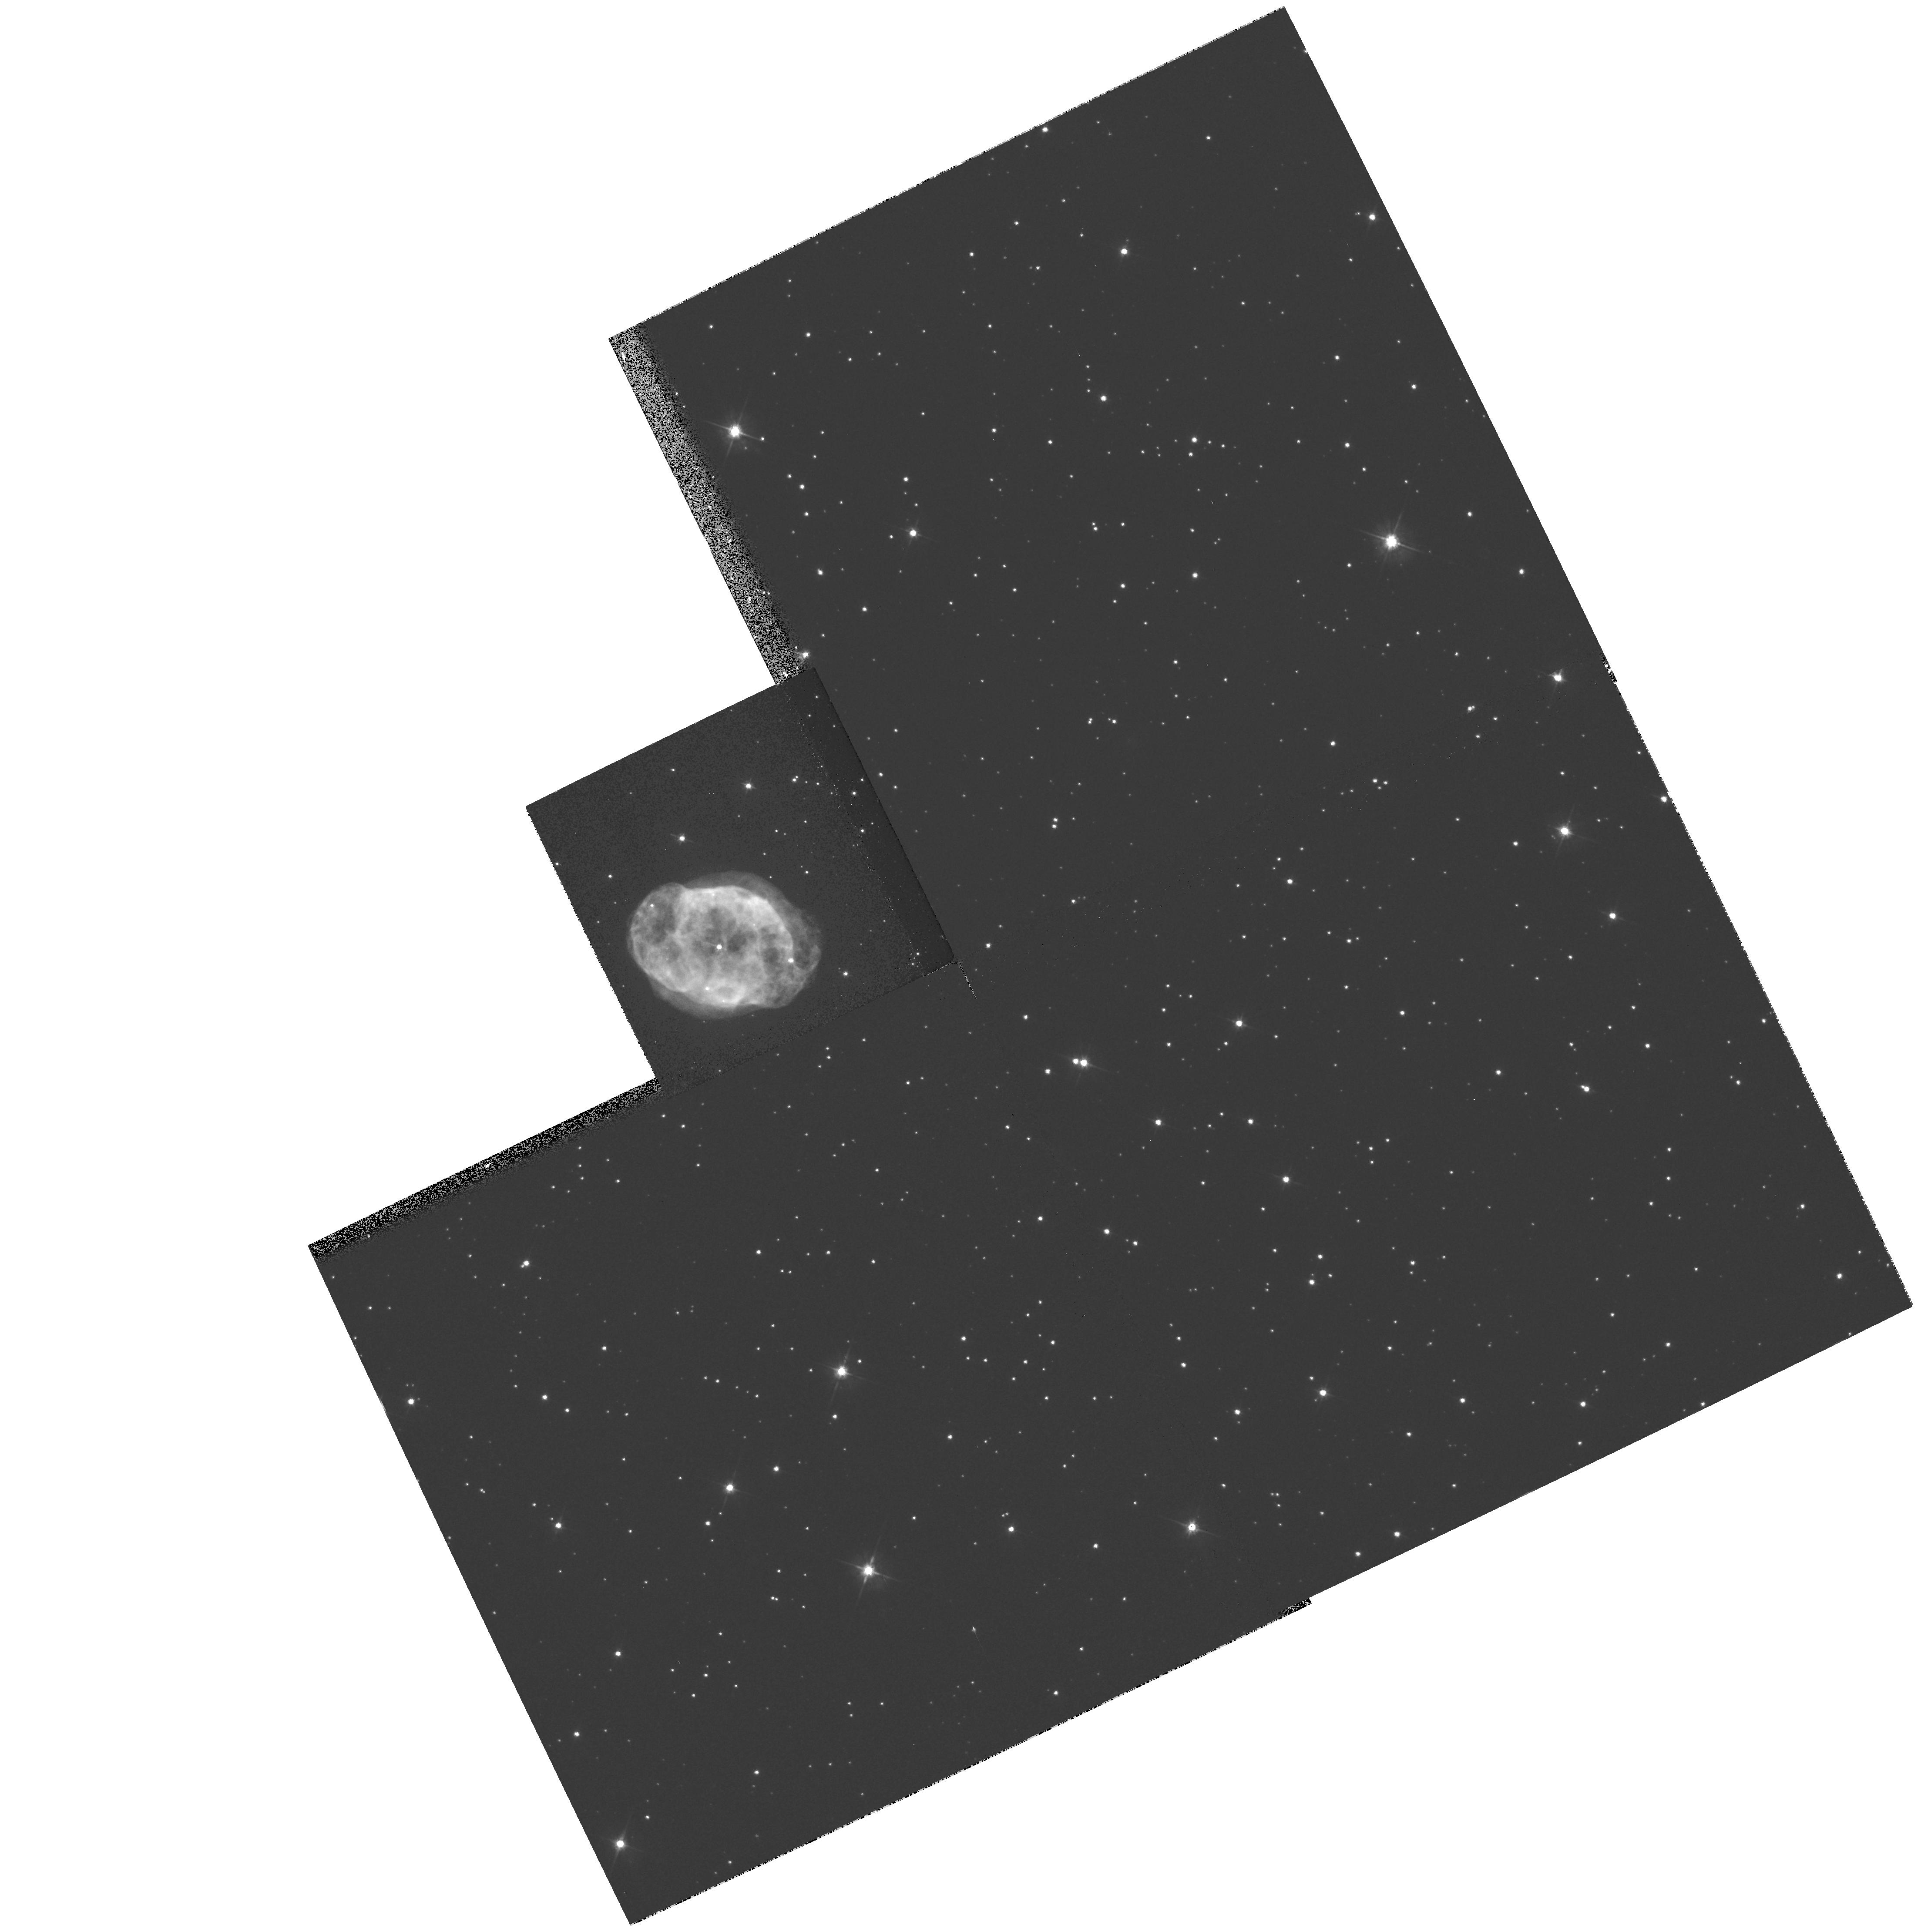
Target: IC4663. Instrument: WFPC2/PC. Filter: F555W. Exposure: 5 min. Observation ID: hst_7501_65_wfpc2_pc_f555w_u4js65

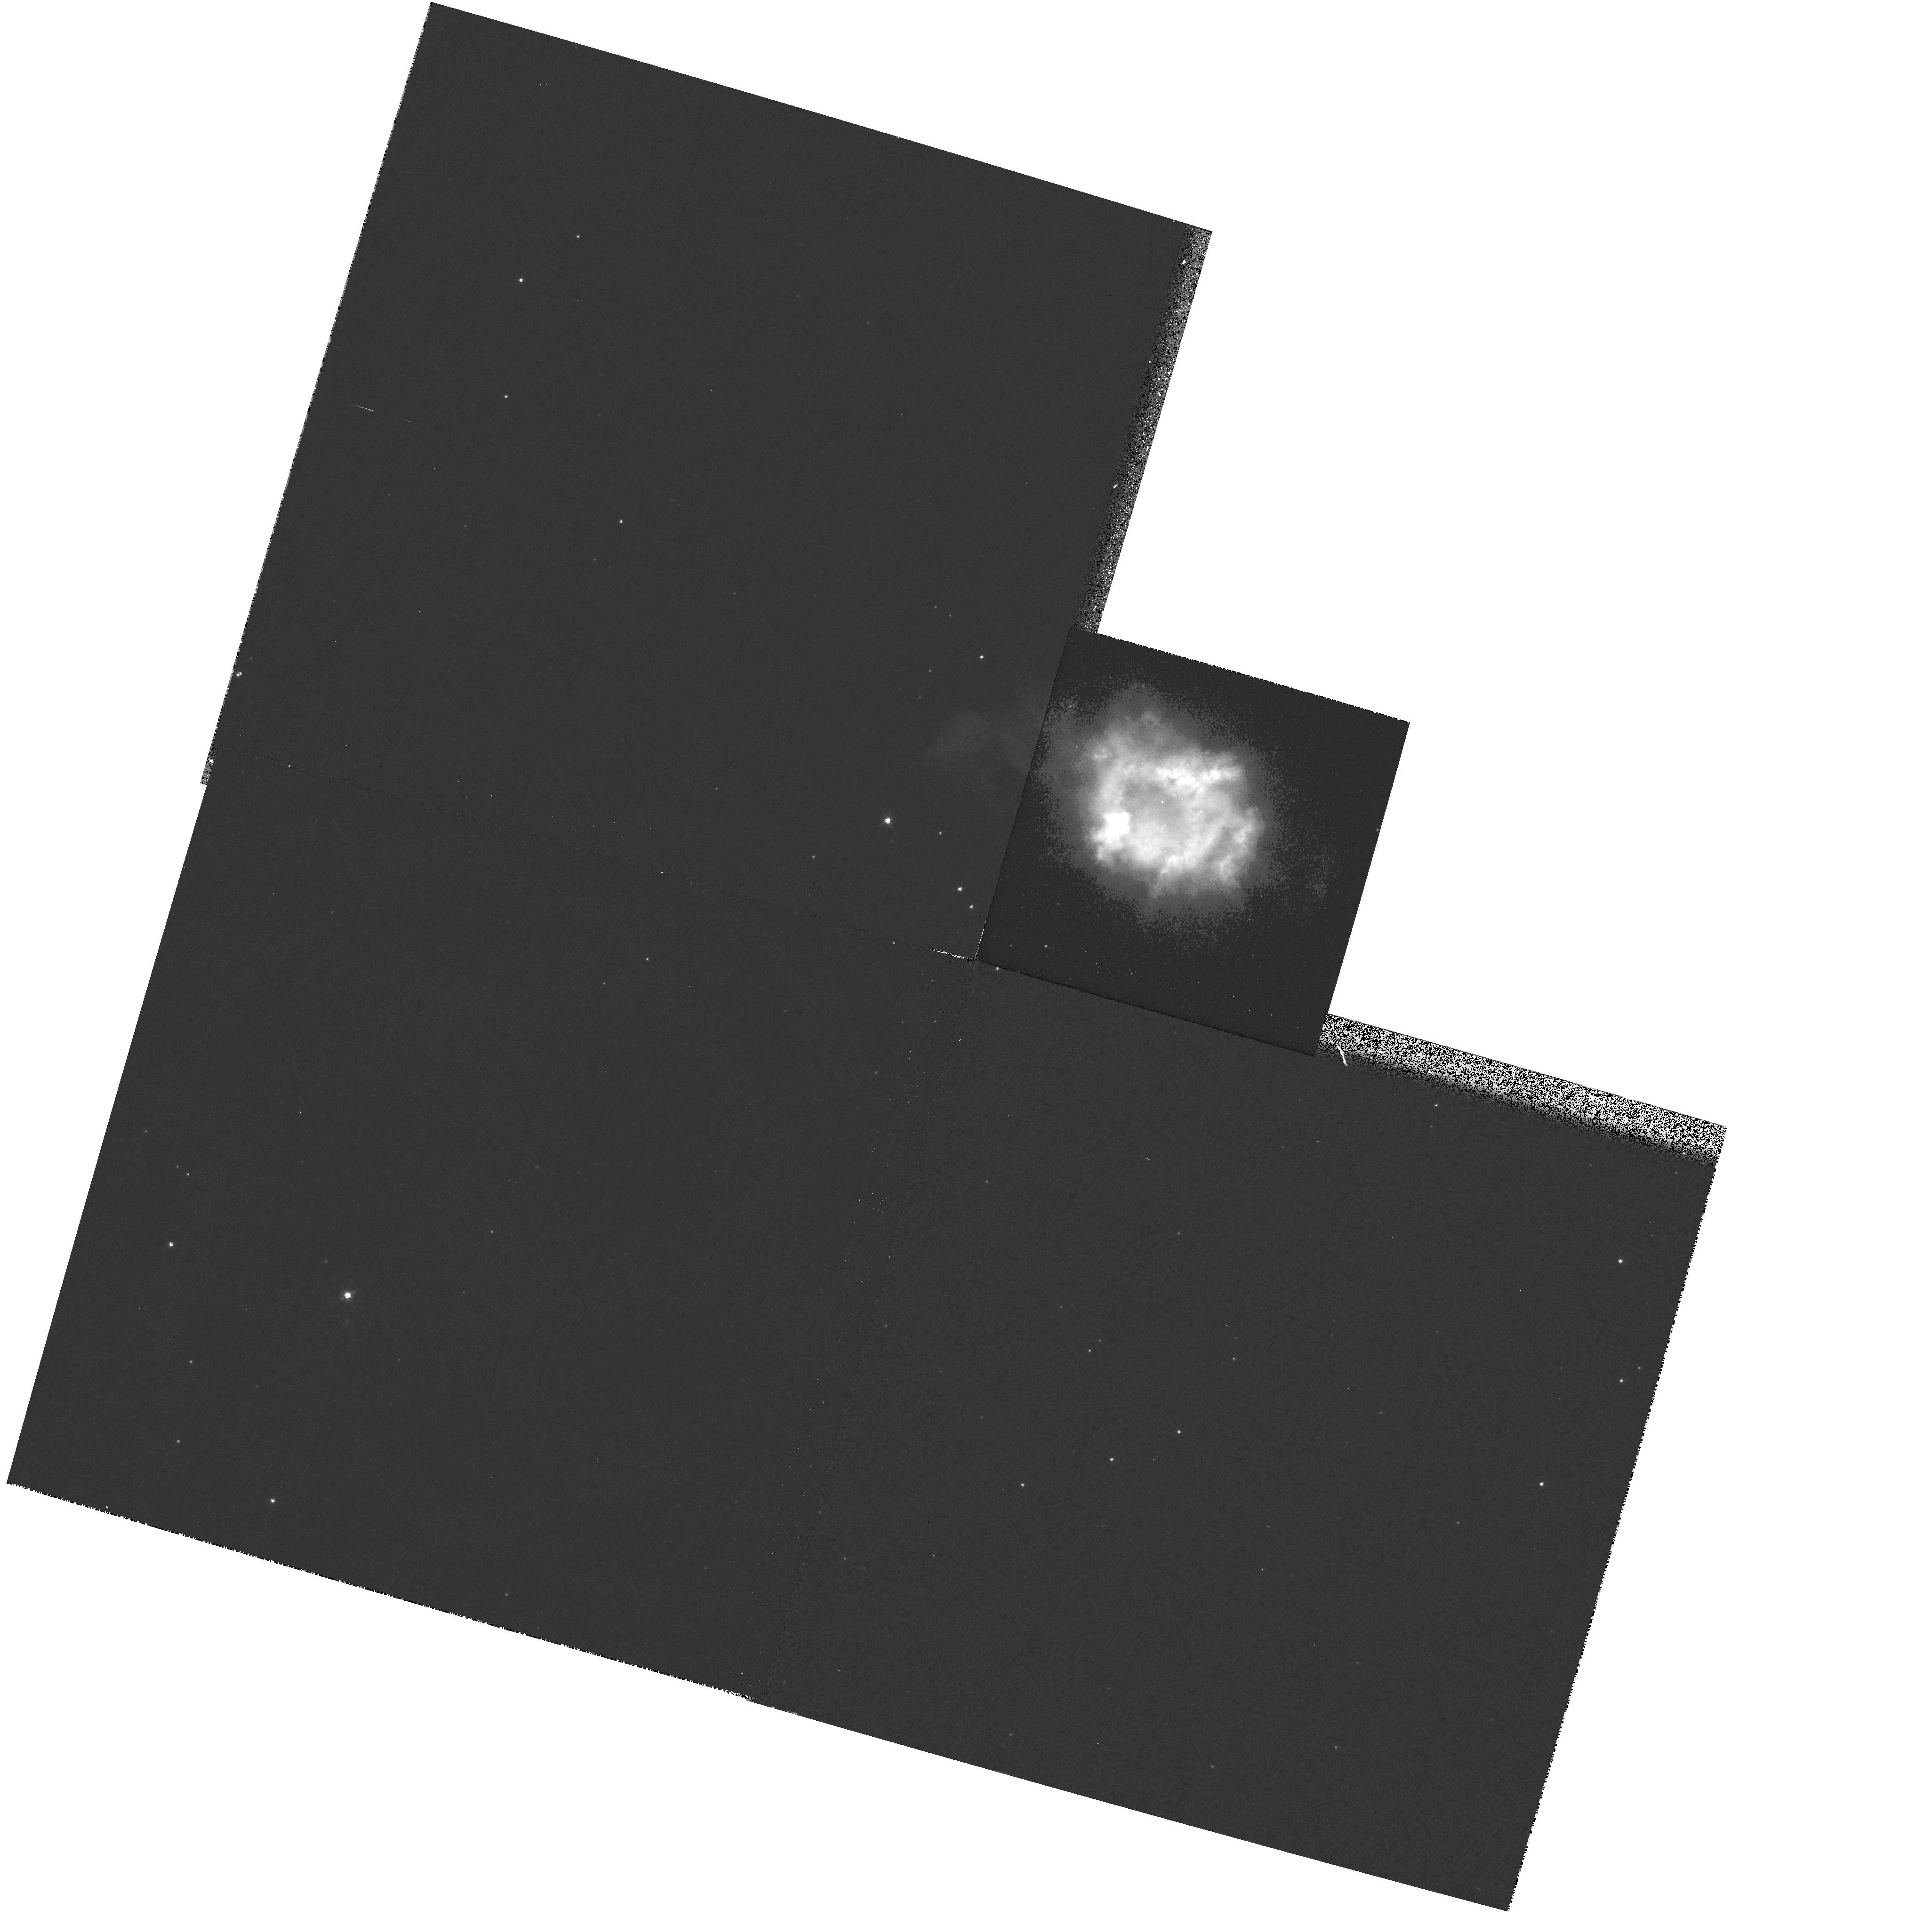
Target: NGC6326. Instrument: WFPC2/PC. Filter: F502N. Exposure: 6 min. Observation ID: hst_7501_14_wfpc2_pc_f502n_u4js14

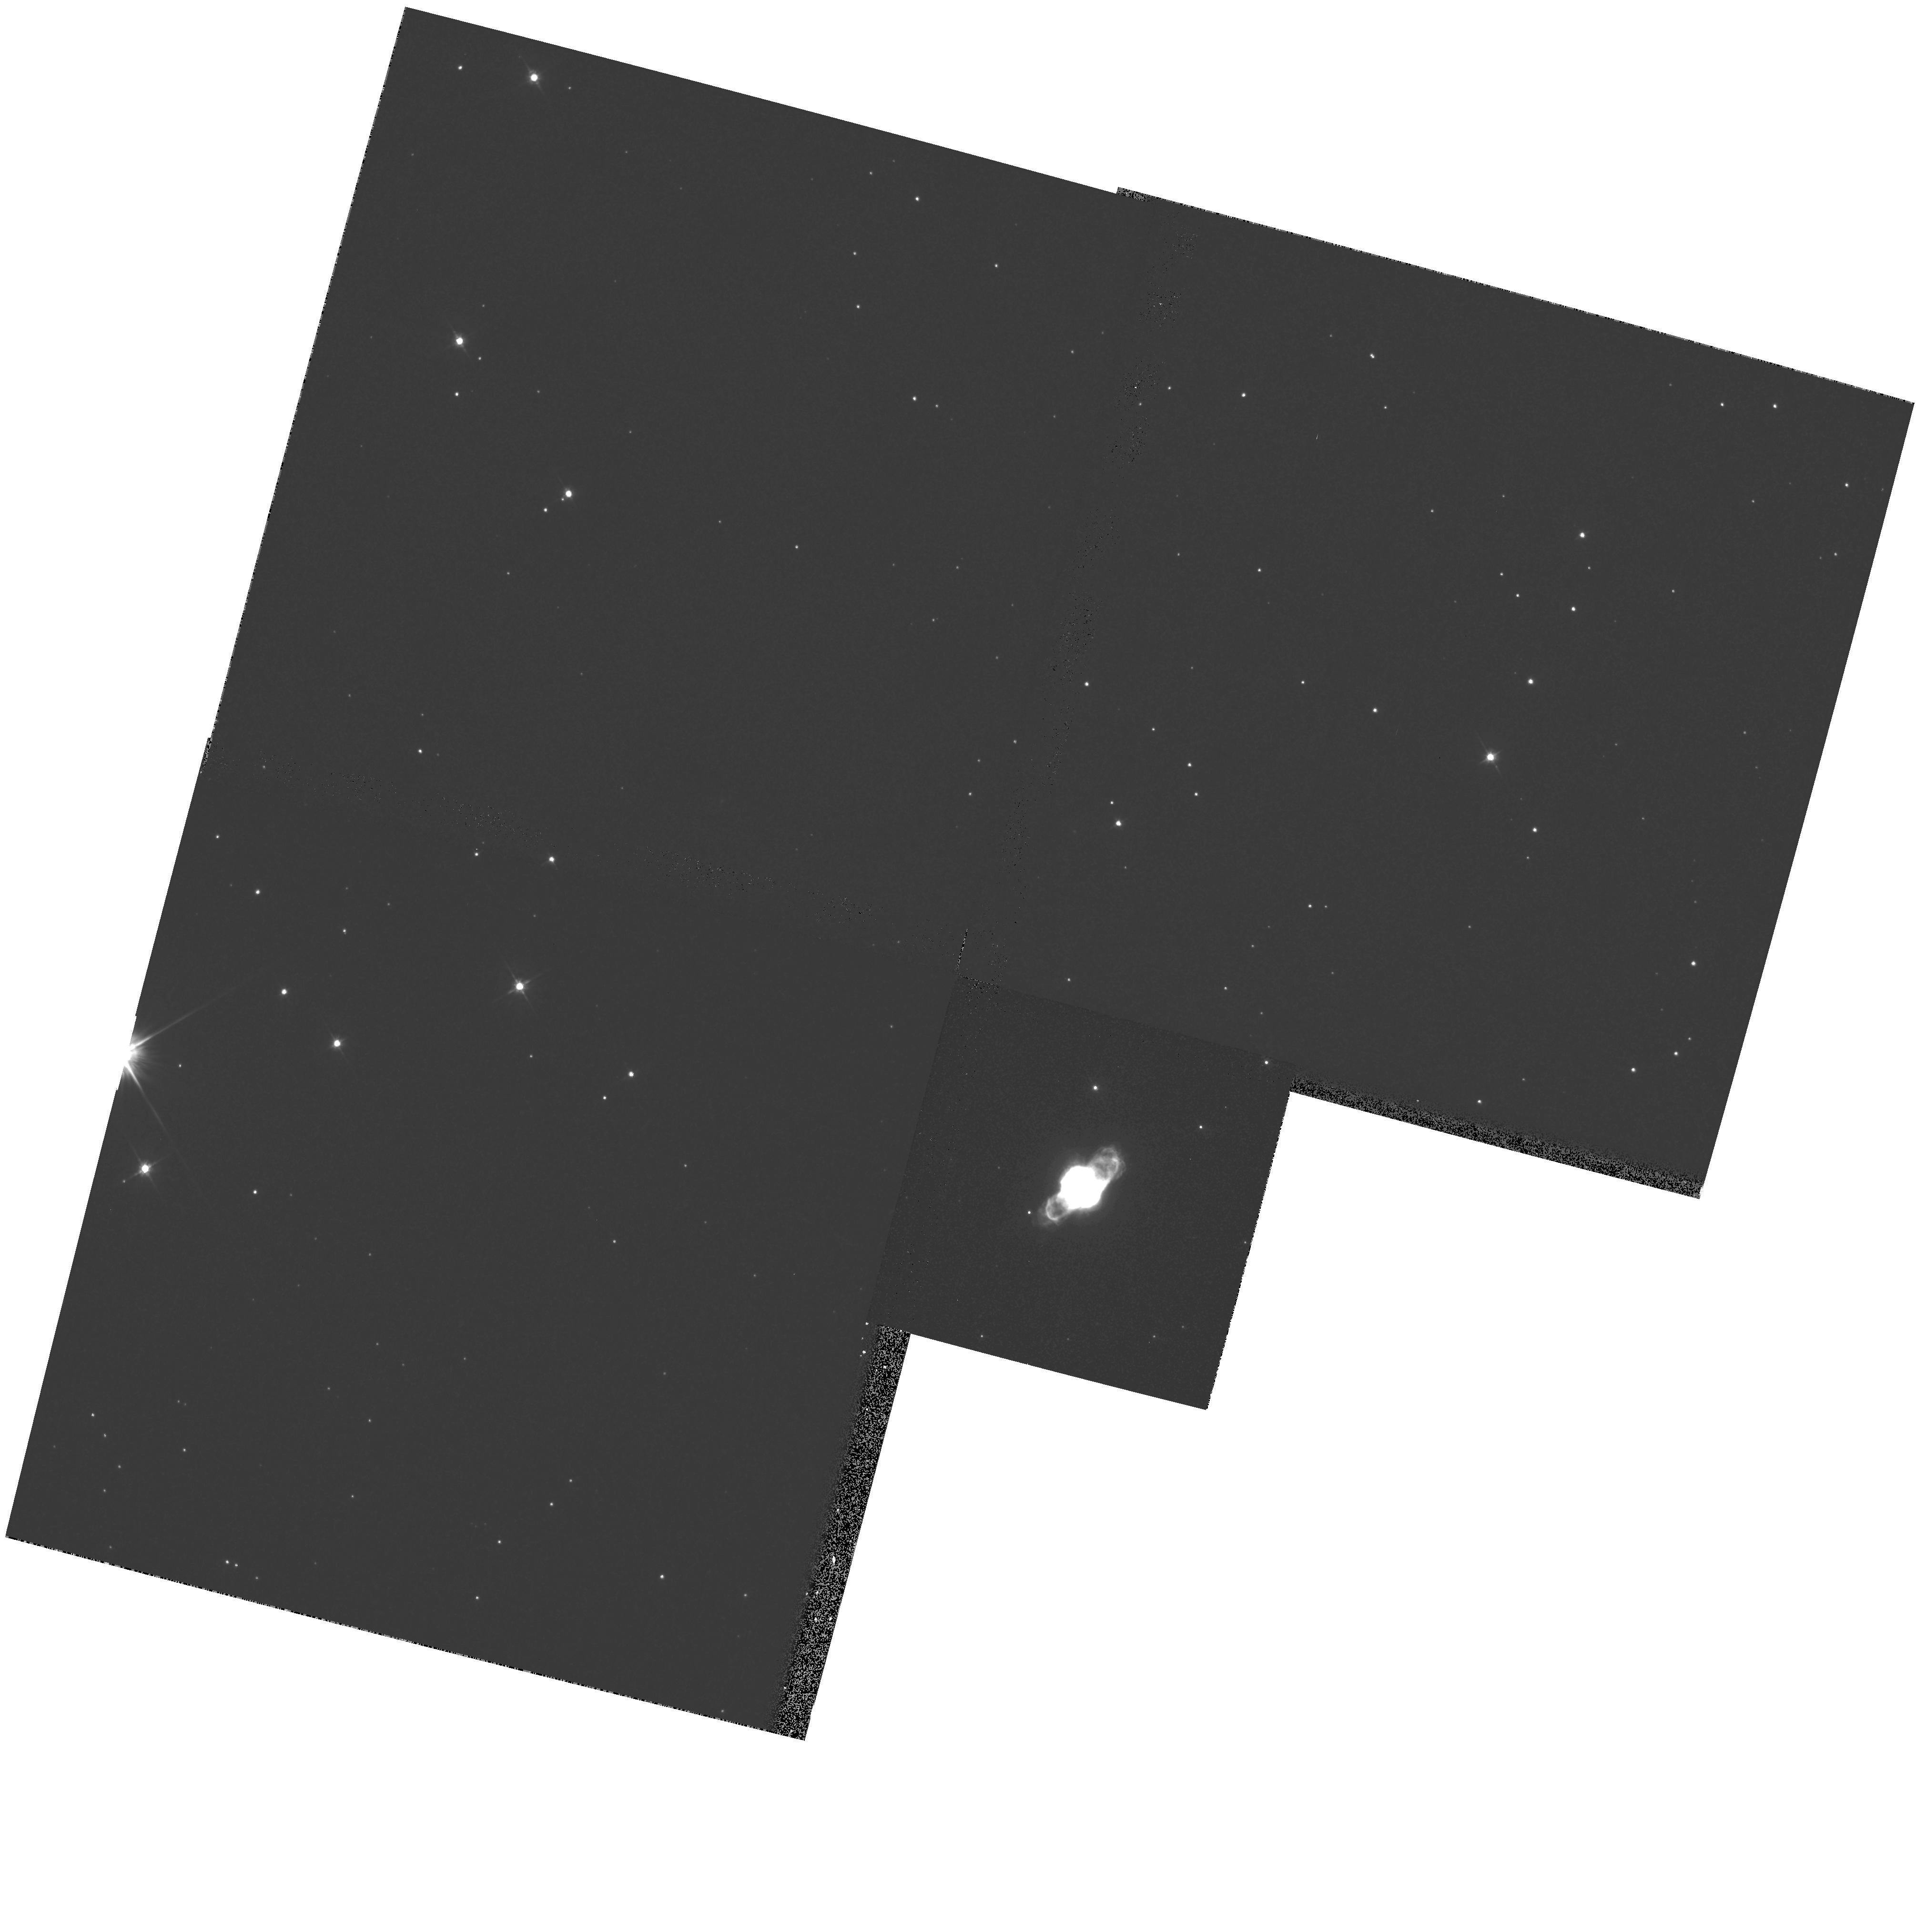
Target: NGC6886. Instrument: WFPC2/PC. Filter: F555W. Exposure: 5 min. Observation ID: hst_7501_07_wfpc2_pc_f555w_u4js07

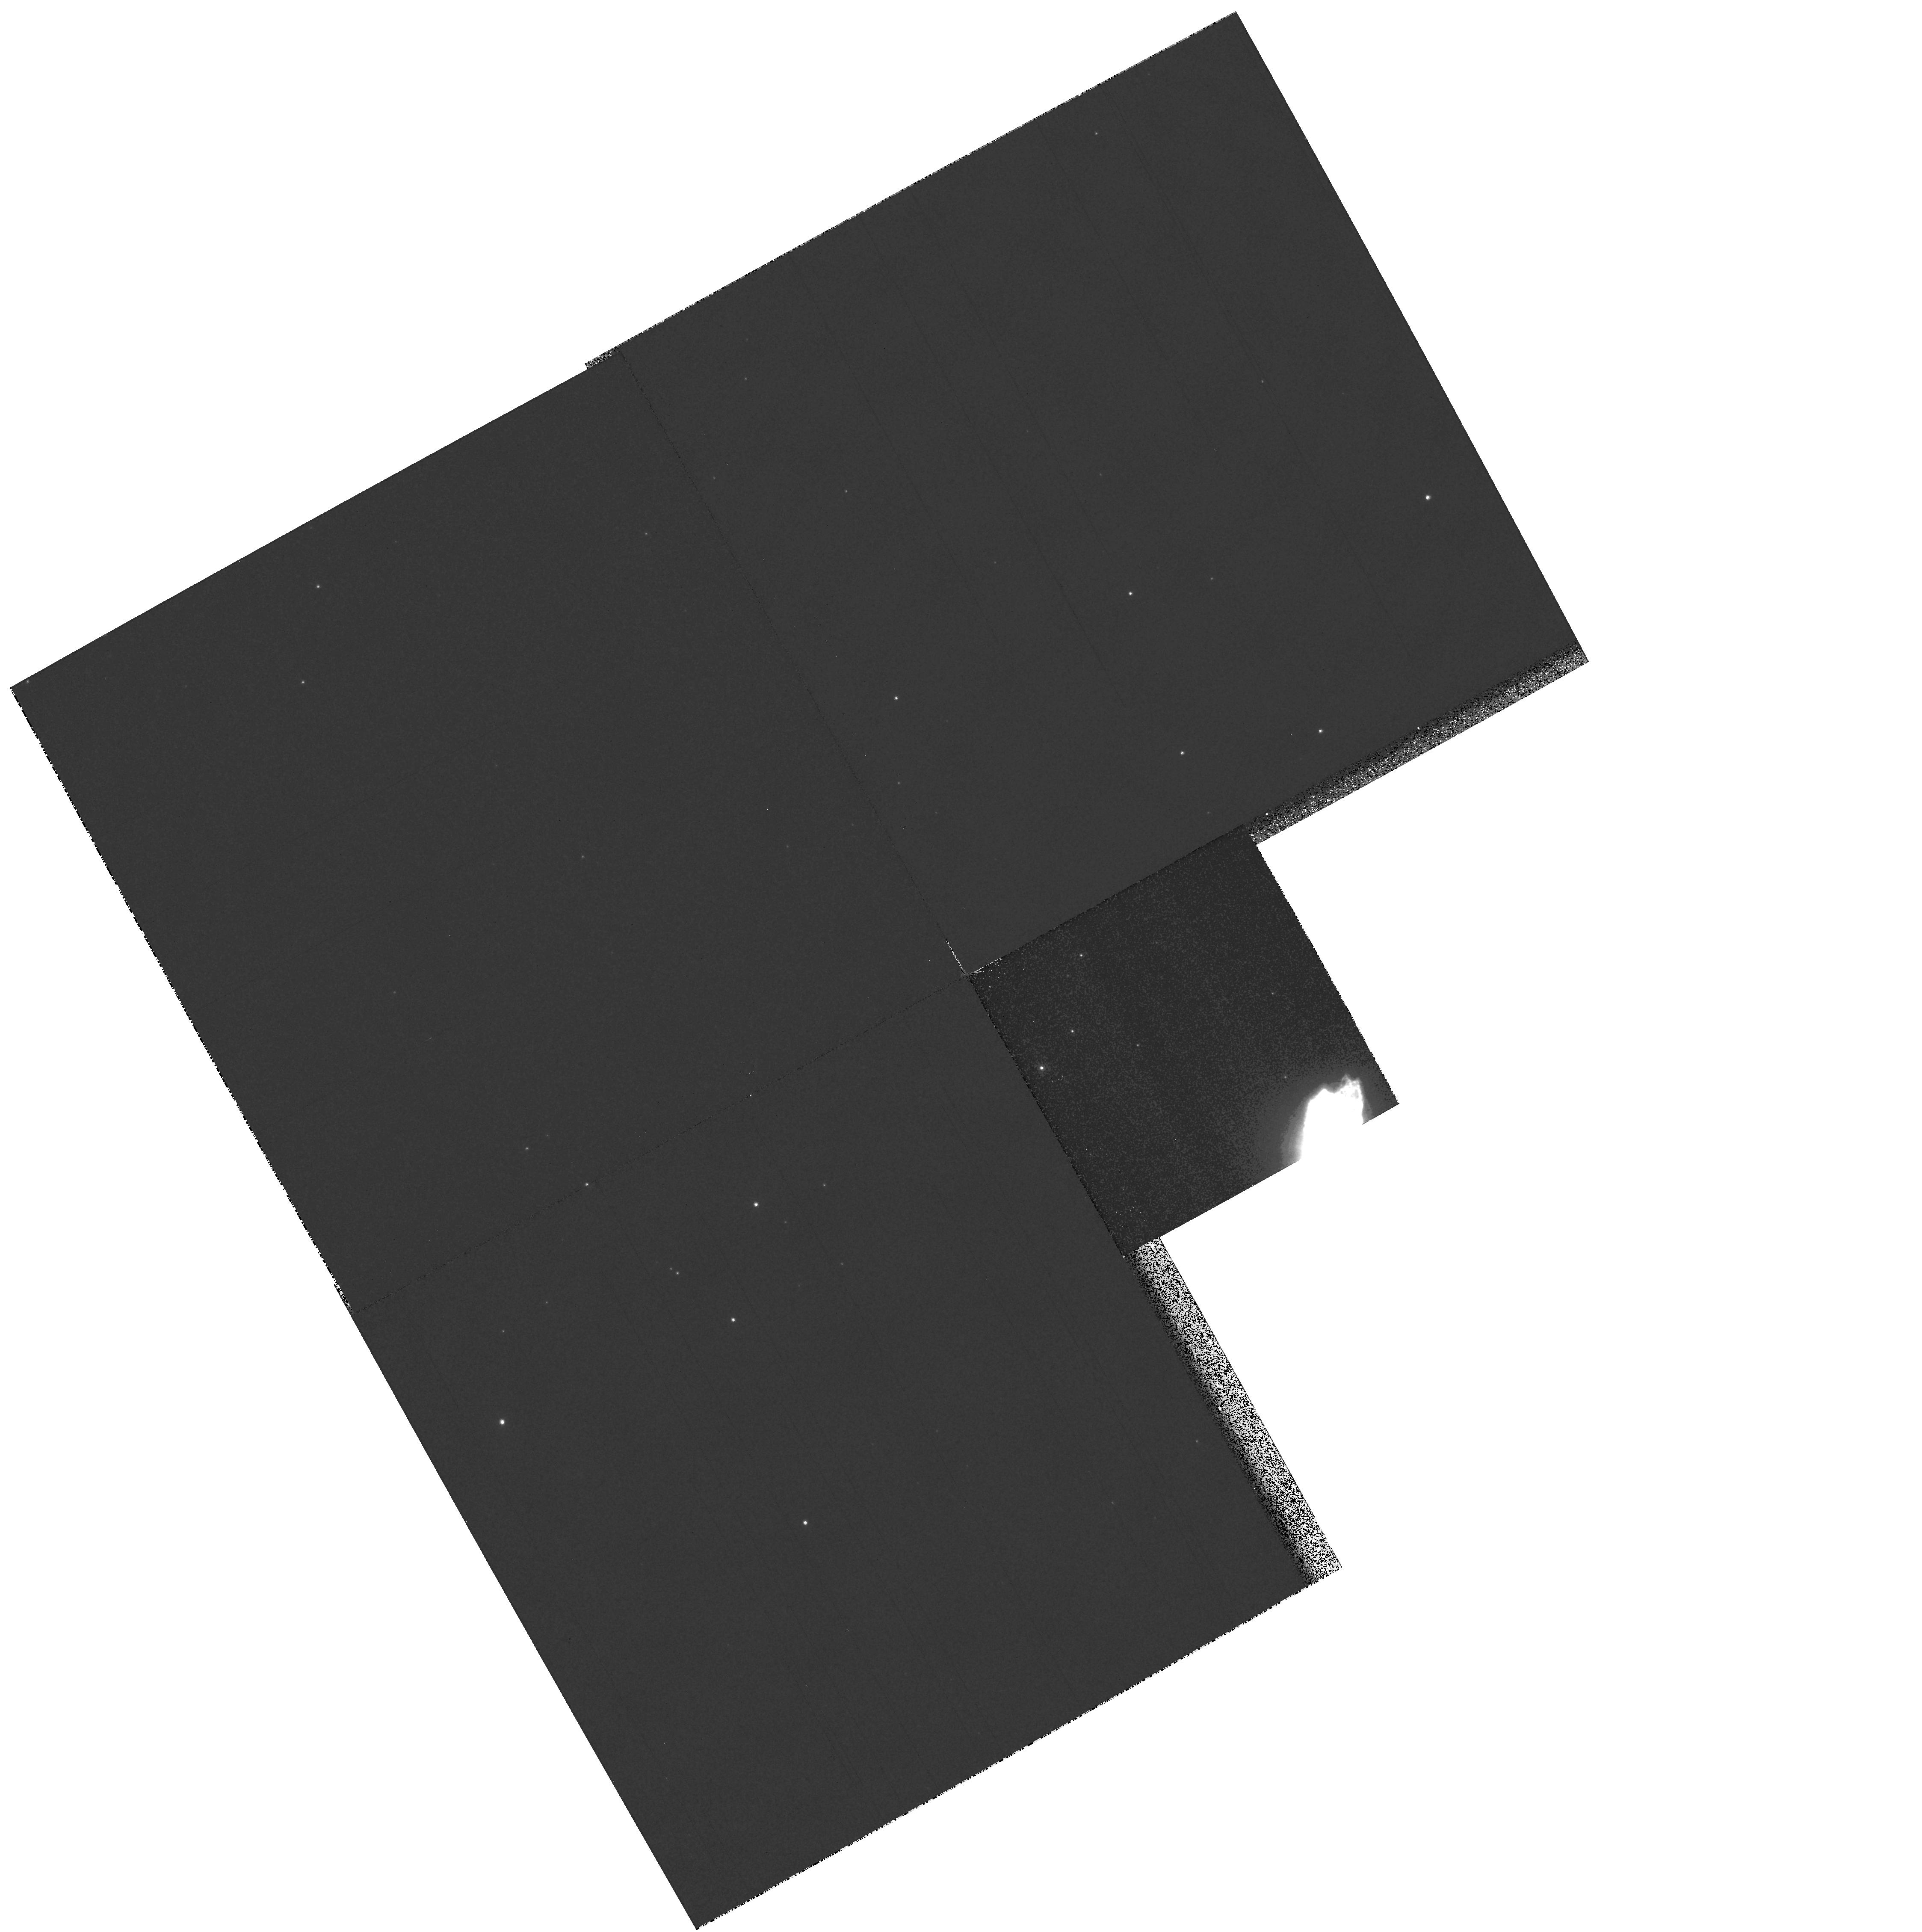
Target: NGC6572. Instrument: WFPC2/PC. Filter: F658N. Exposure: 10 min. Observation ID: hst_7501_05_wfpc2_pc_f658n_u4js05

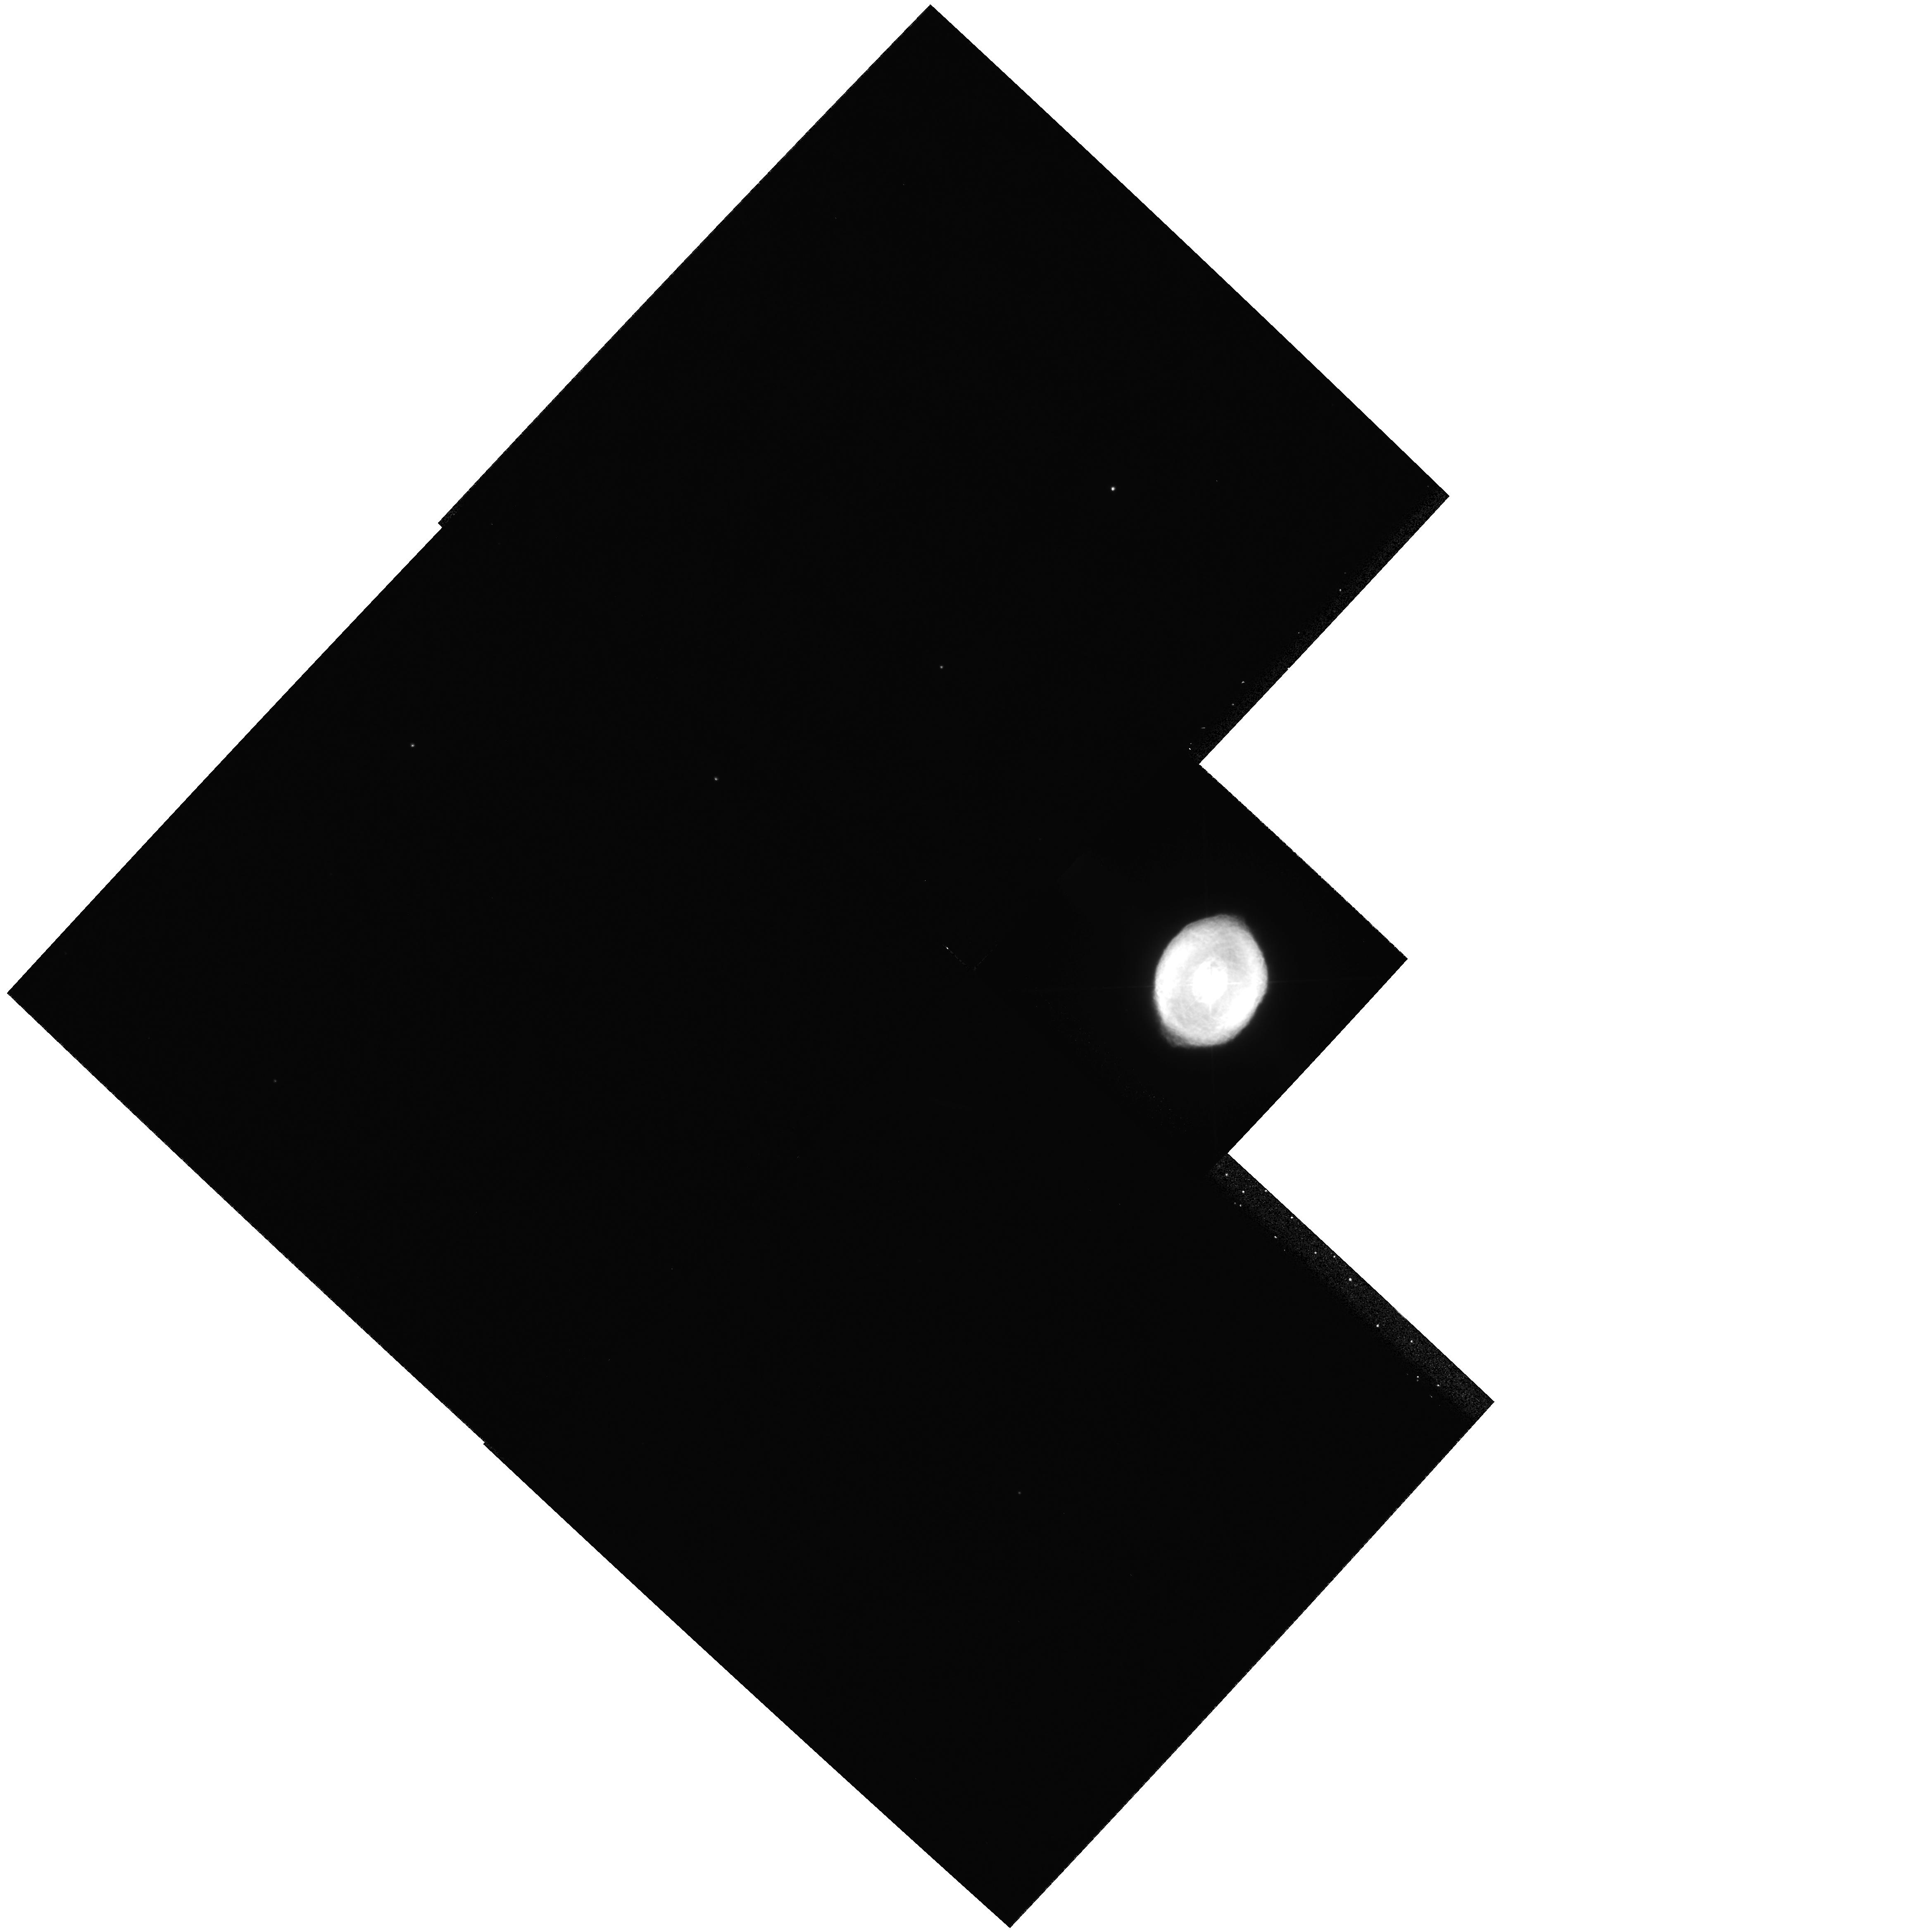
Target: IC418. Instrument: WFPC2/PC. Filter: F555W. Exposure: 7 min. Observation ID: hst_7501_12_wfpc2_pc_f555w_u4js12

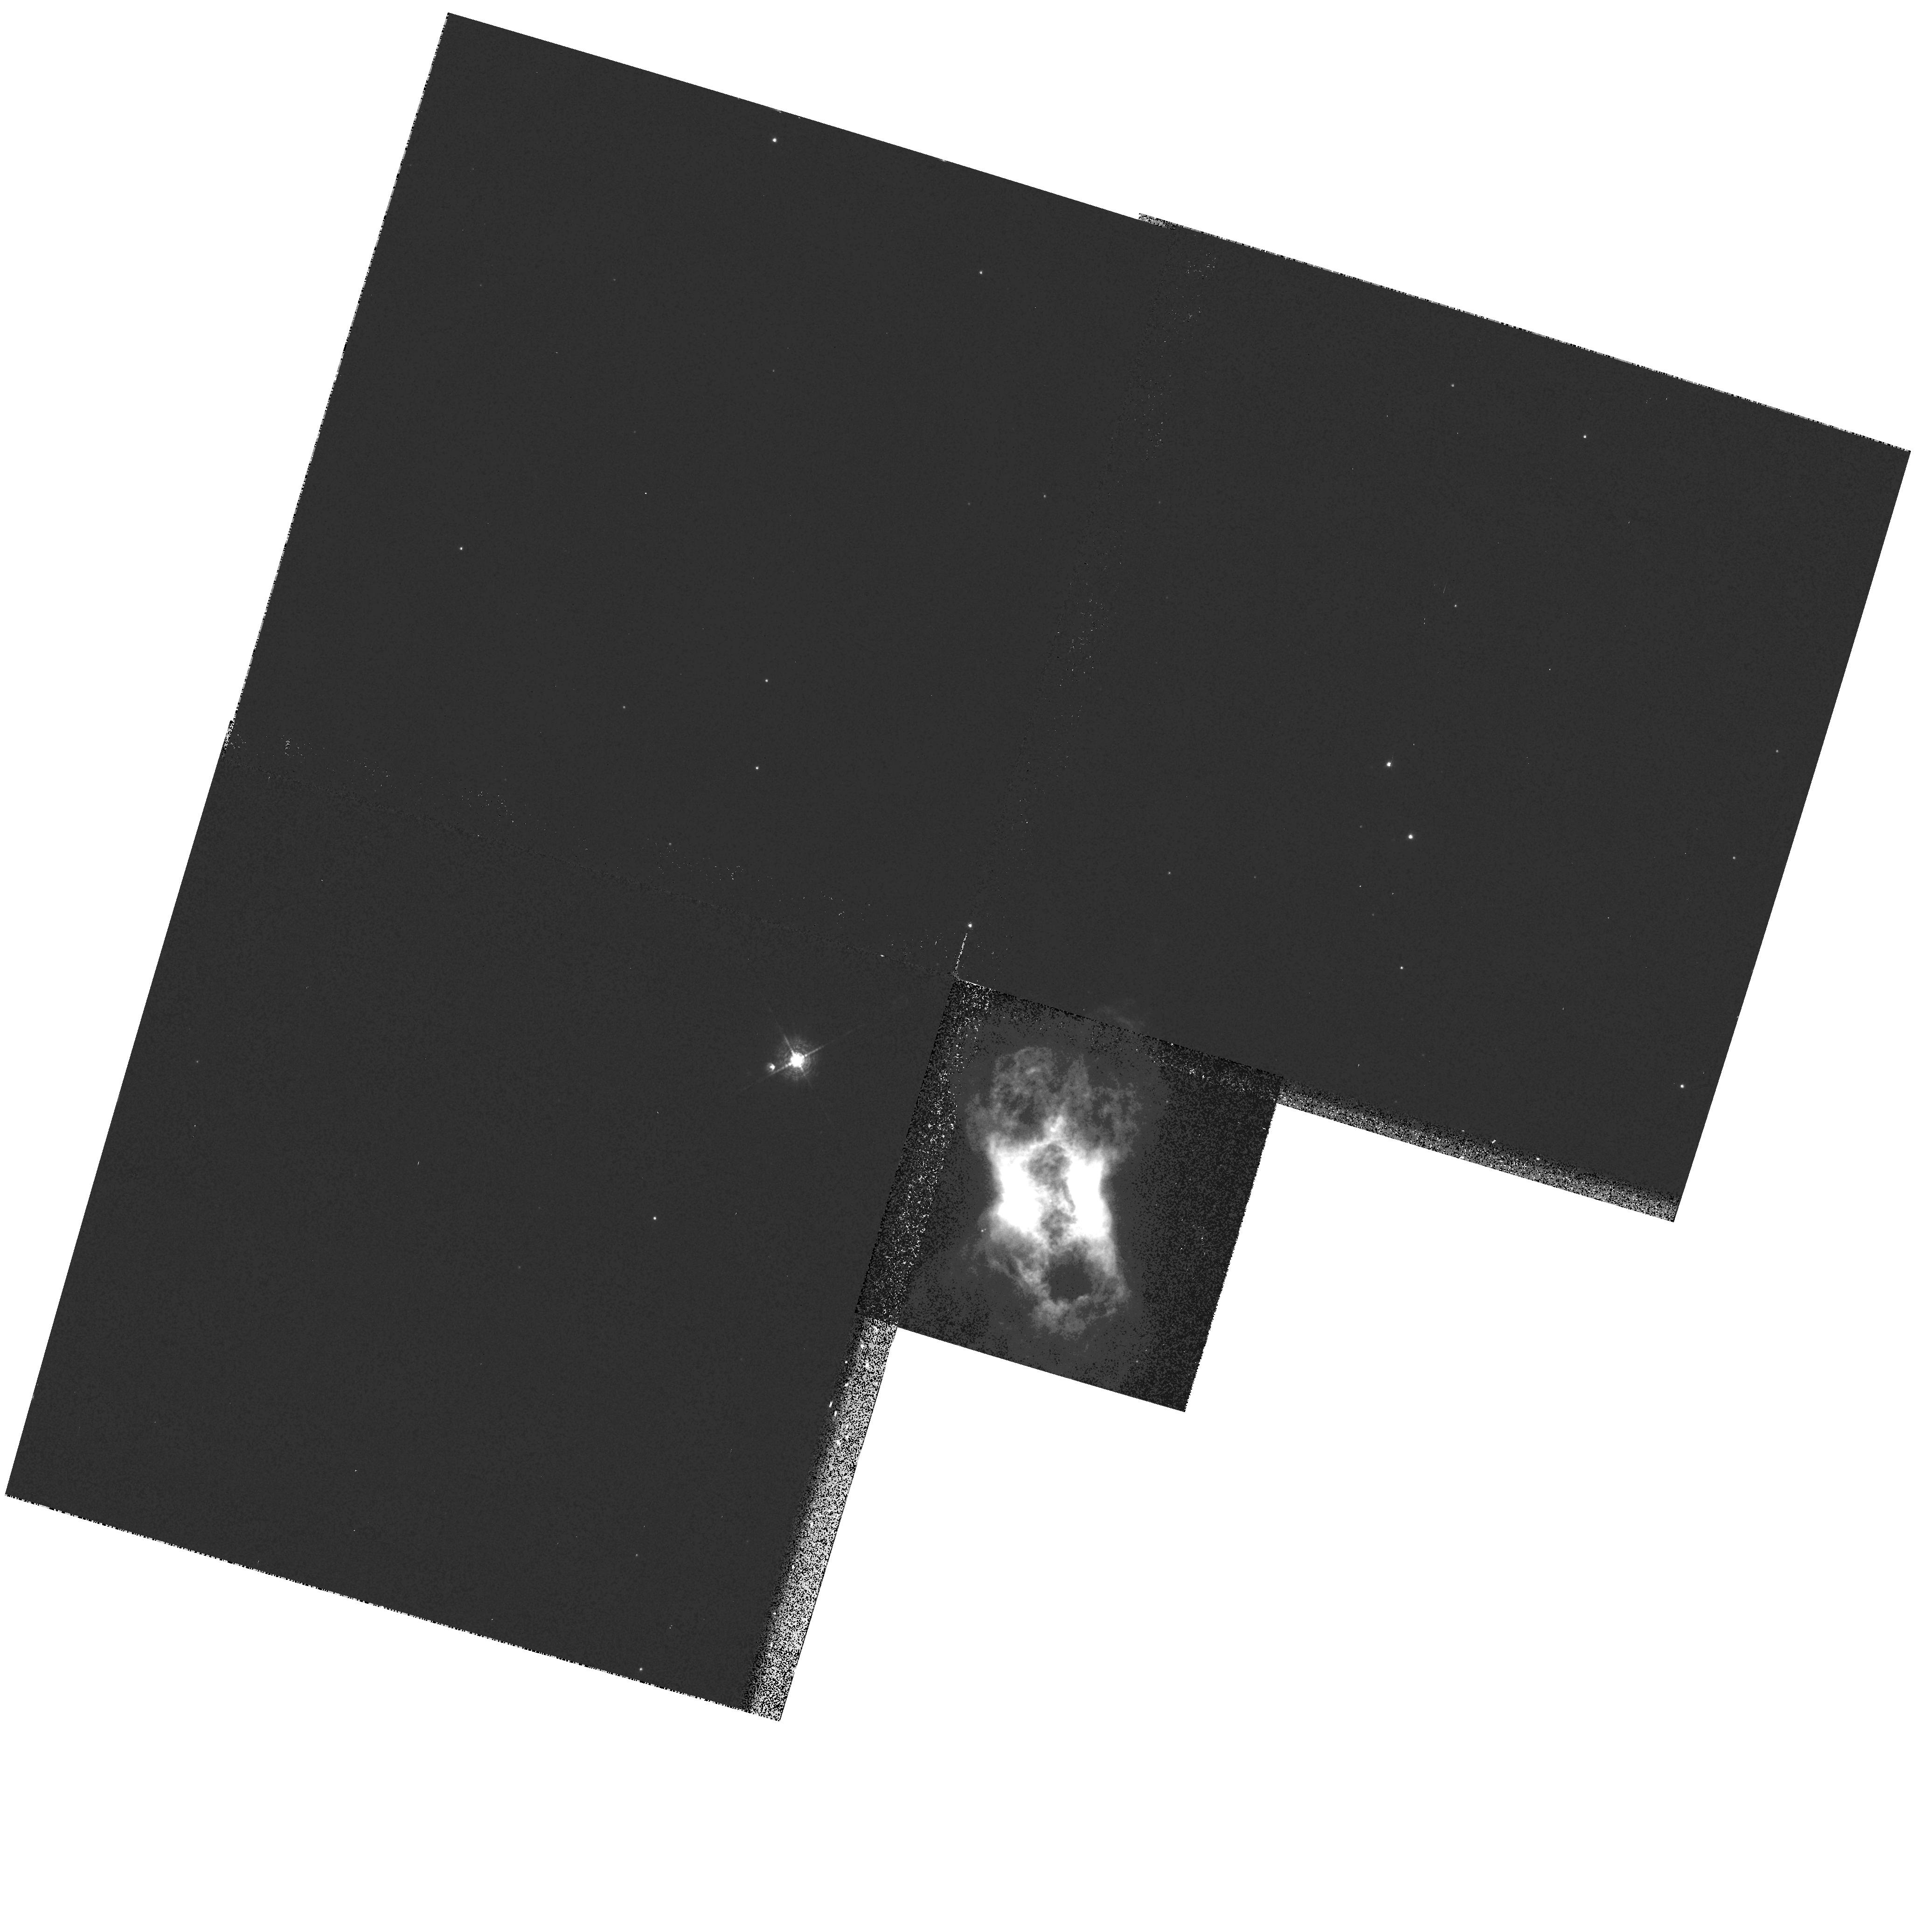
Target: NGC7026. Instrument: WFPC2/PC. Filter: F502N. Exposure: 9 min. Observation ID: hst_7501_08_wfpc2_pc_f502n_u4js08

Expansion Parallax Distances to Planetary Nebulae (PI: Hajian, Arsen R.)

The largest impediment to our understanding of planetary nebulae (PNe) is the lack of reliable distances. Acquired by generalized statistical methods in all but a handful of cases, individual PNe distances are often uncertain by factors of 2 or more. The distance scale of PNe is of great importance since it has direct impact on the total UV radiation in the galaxy and hence, on the state of the interstellar diffuse medium, the chemical evolution of the galaxy, and on the late stages of stellar evolution. Recently, a method known as the Expansion Parallax has begun to yield distances to individual PNe with uncertainties typically near 20-30\ involves subtracting two epochs of image data to form a difference map, which is analyzed to extract the angular expansion rate. The PN distance is derived by dividing its Doppler expansion velocity by the nebular angular expansion rate. Only a dozen of the bright, nearest PNe can be studied at the VLA. The sample size is far too small to provide statistical information on PNe luminosities (needed for tests of cosmological distance scales) or to calibrate other kinds of distance estimation methods. We propose to use the HST/WFPC2 to obtain distances to a sample of PNe using new images acquired during Cycles 7--9 combined, in some cases, with images obtained during previous Cycles. A secondary goal is to study the morphological, kinematical, and ionization structure of nebular microstructures with the highest resolution possible.